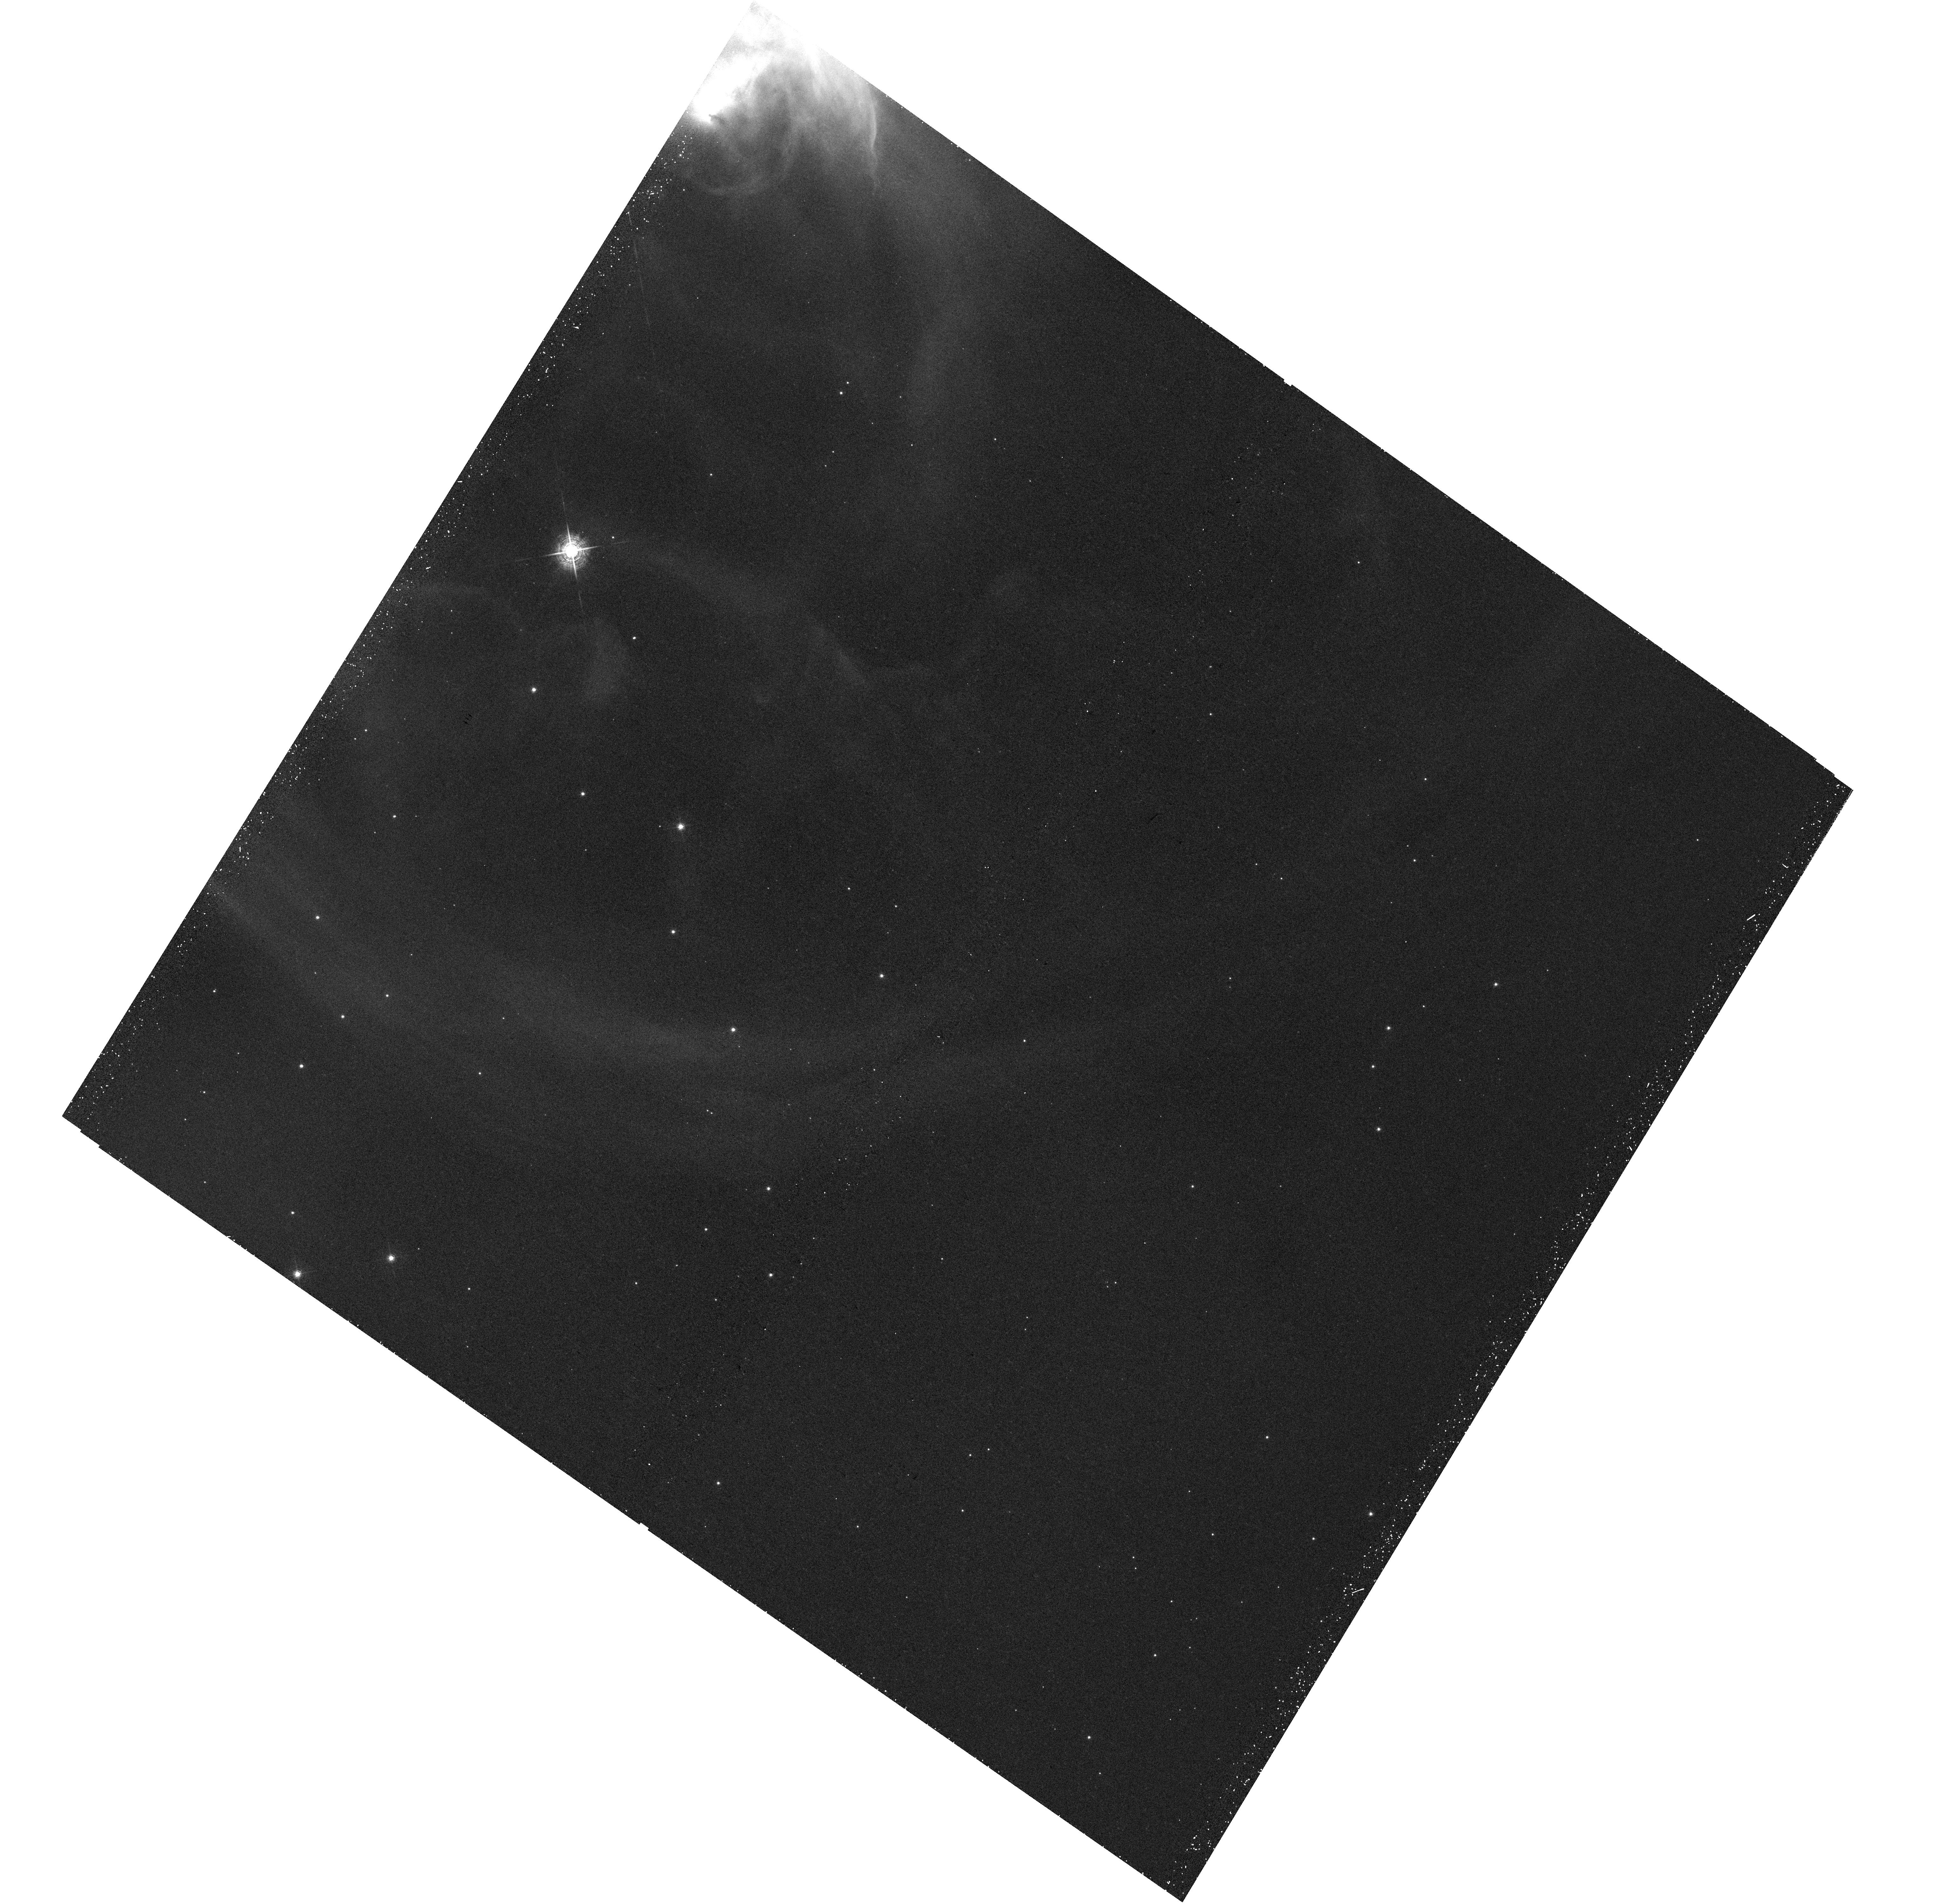
Target: NGC-7635
Instrument: WFC3/UVIS
Filter: F502N
Exposure: 32 min
Observation ID: hst_14471_01_wfc3_uvis_f502n_id3b01

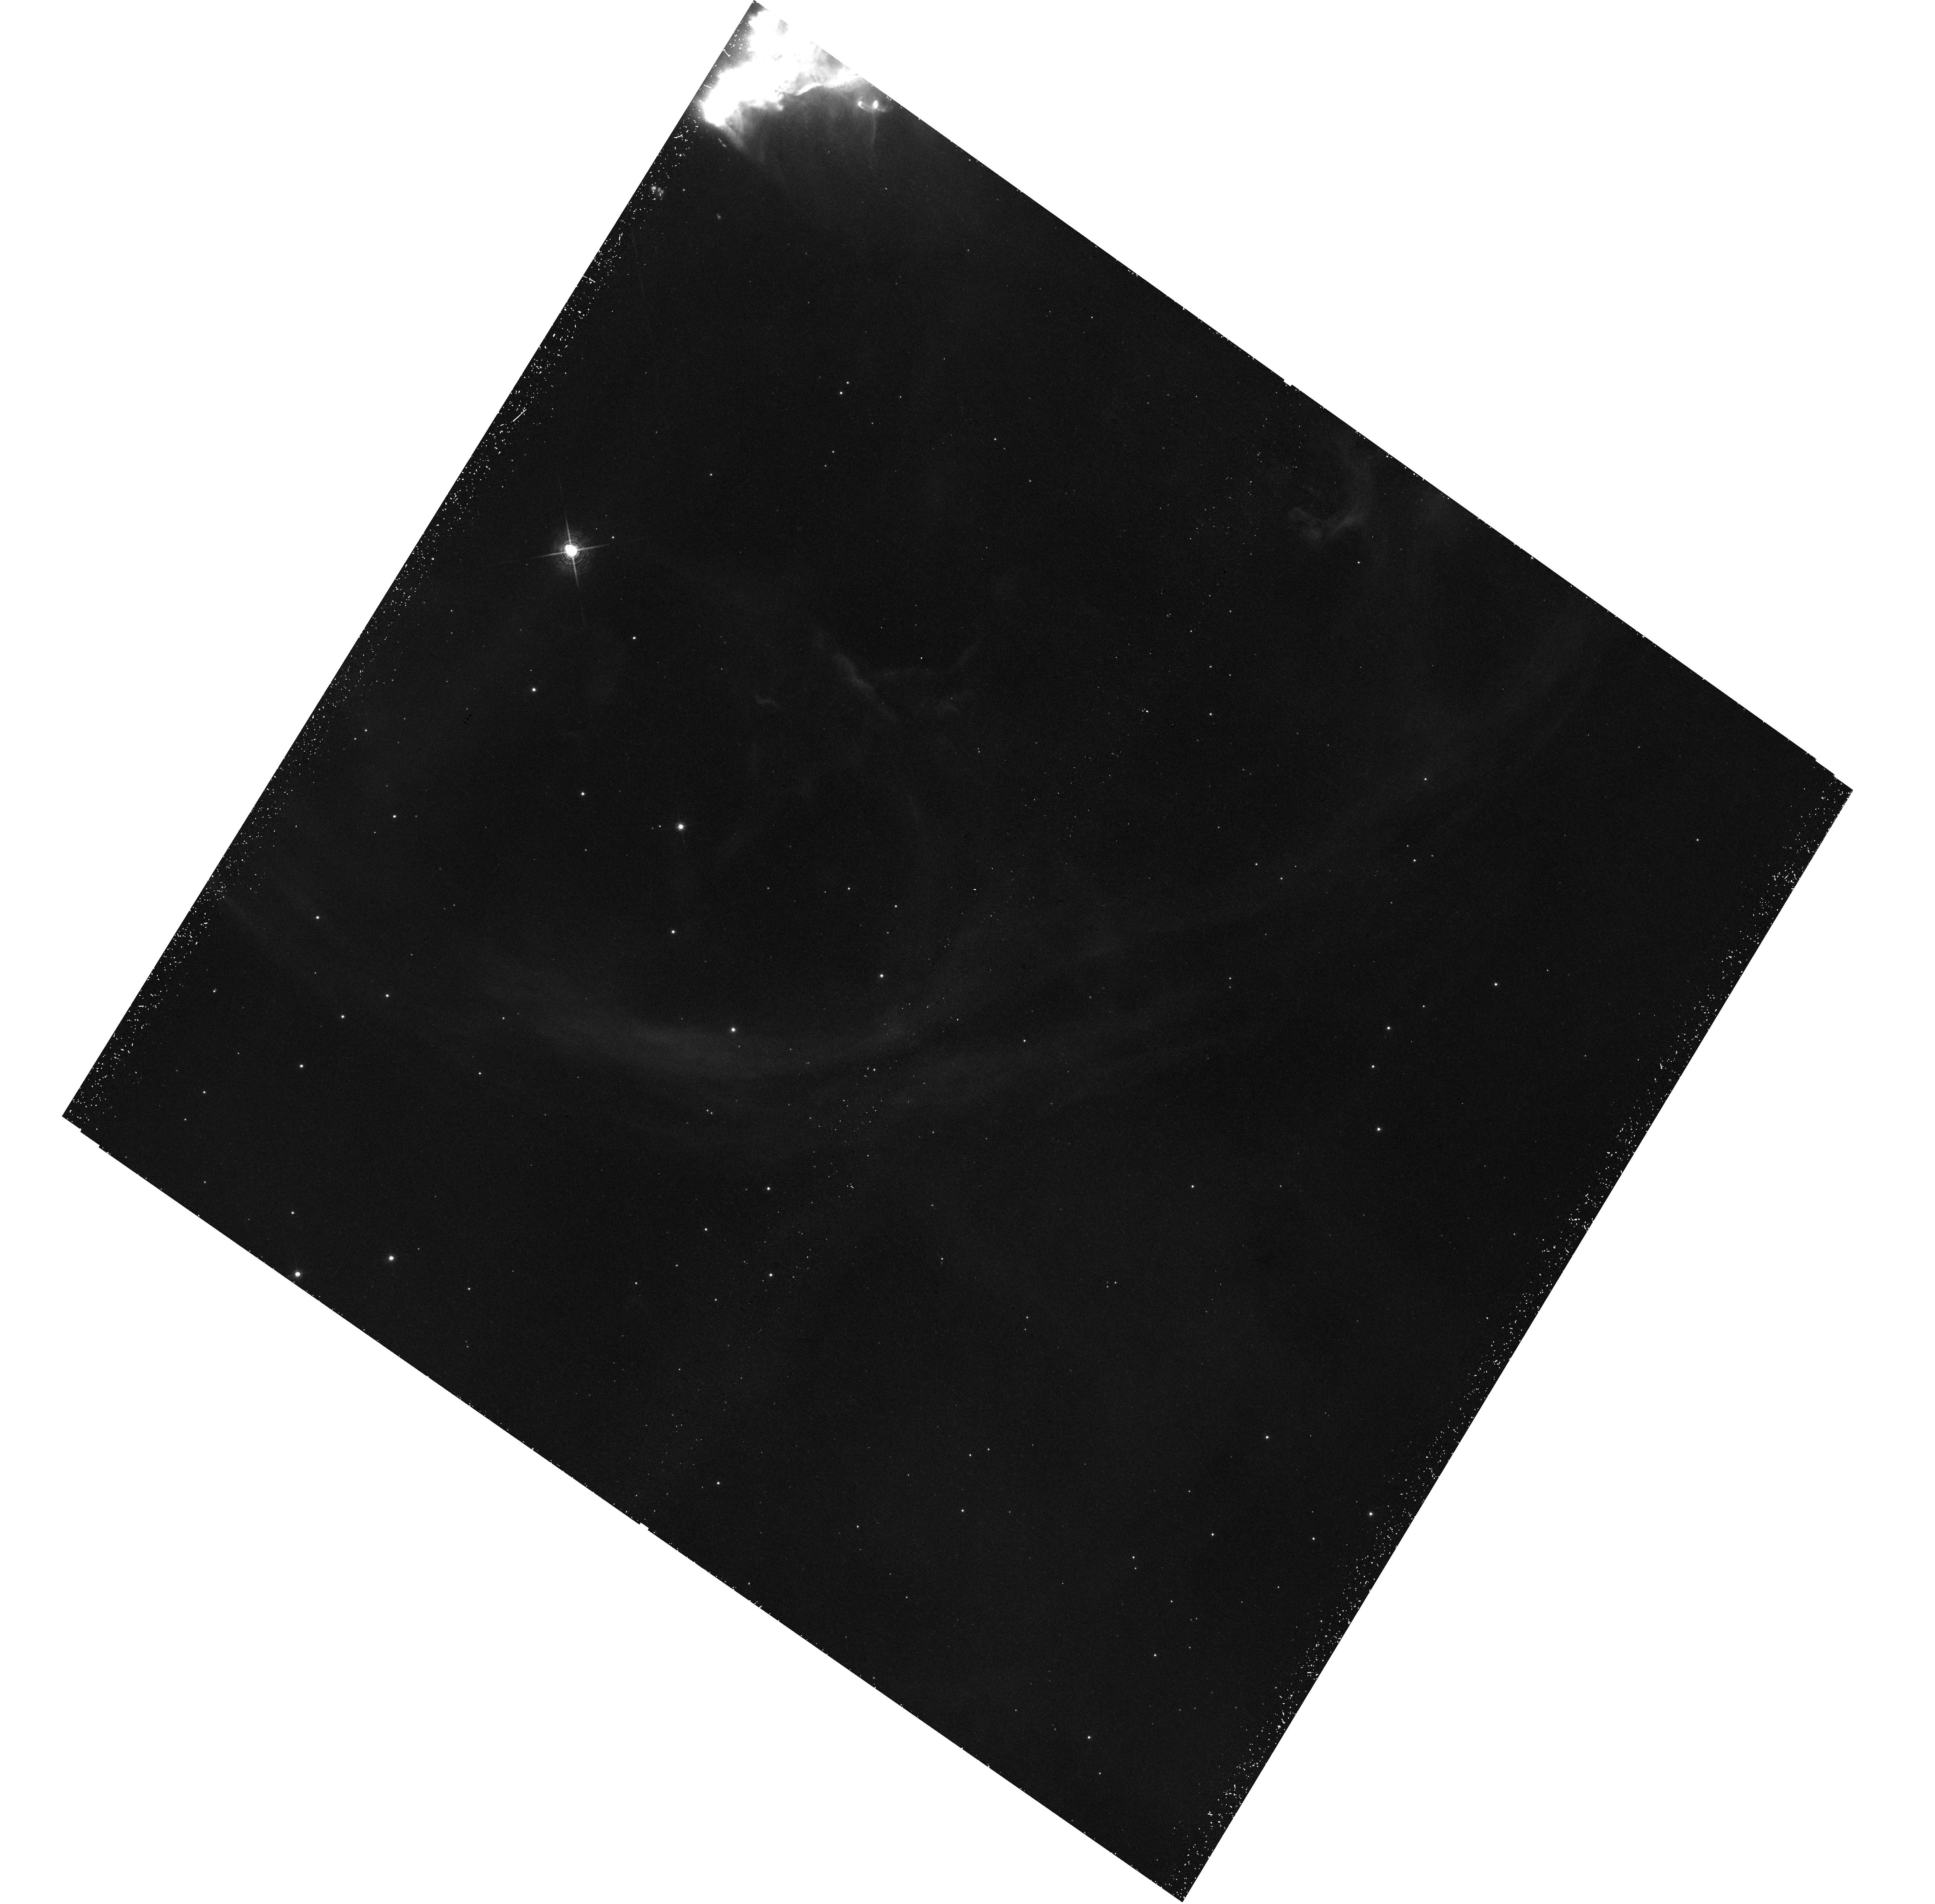
Target: NGC-7635
Instrument: WFC3/UVIS
Filter: F658N
Exposure: 1 h
Observation ID: hst_14471_01_wfc3_uvis_f658n_id3b01

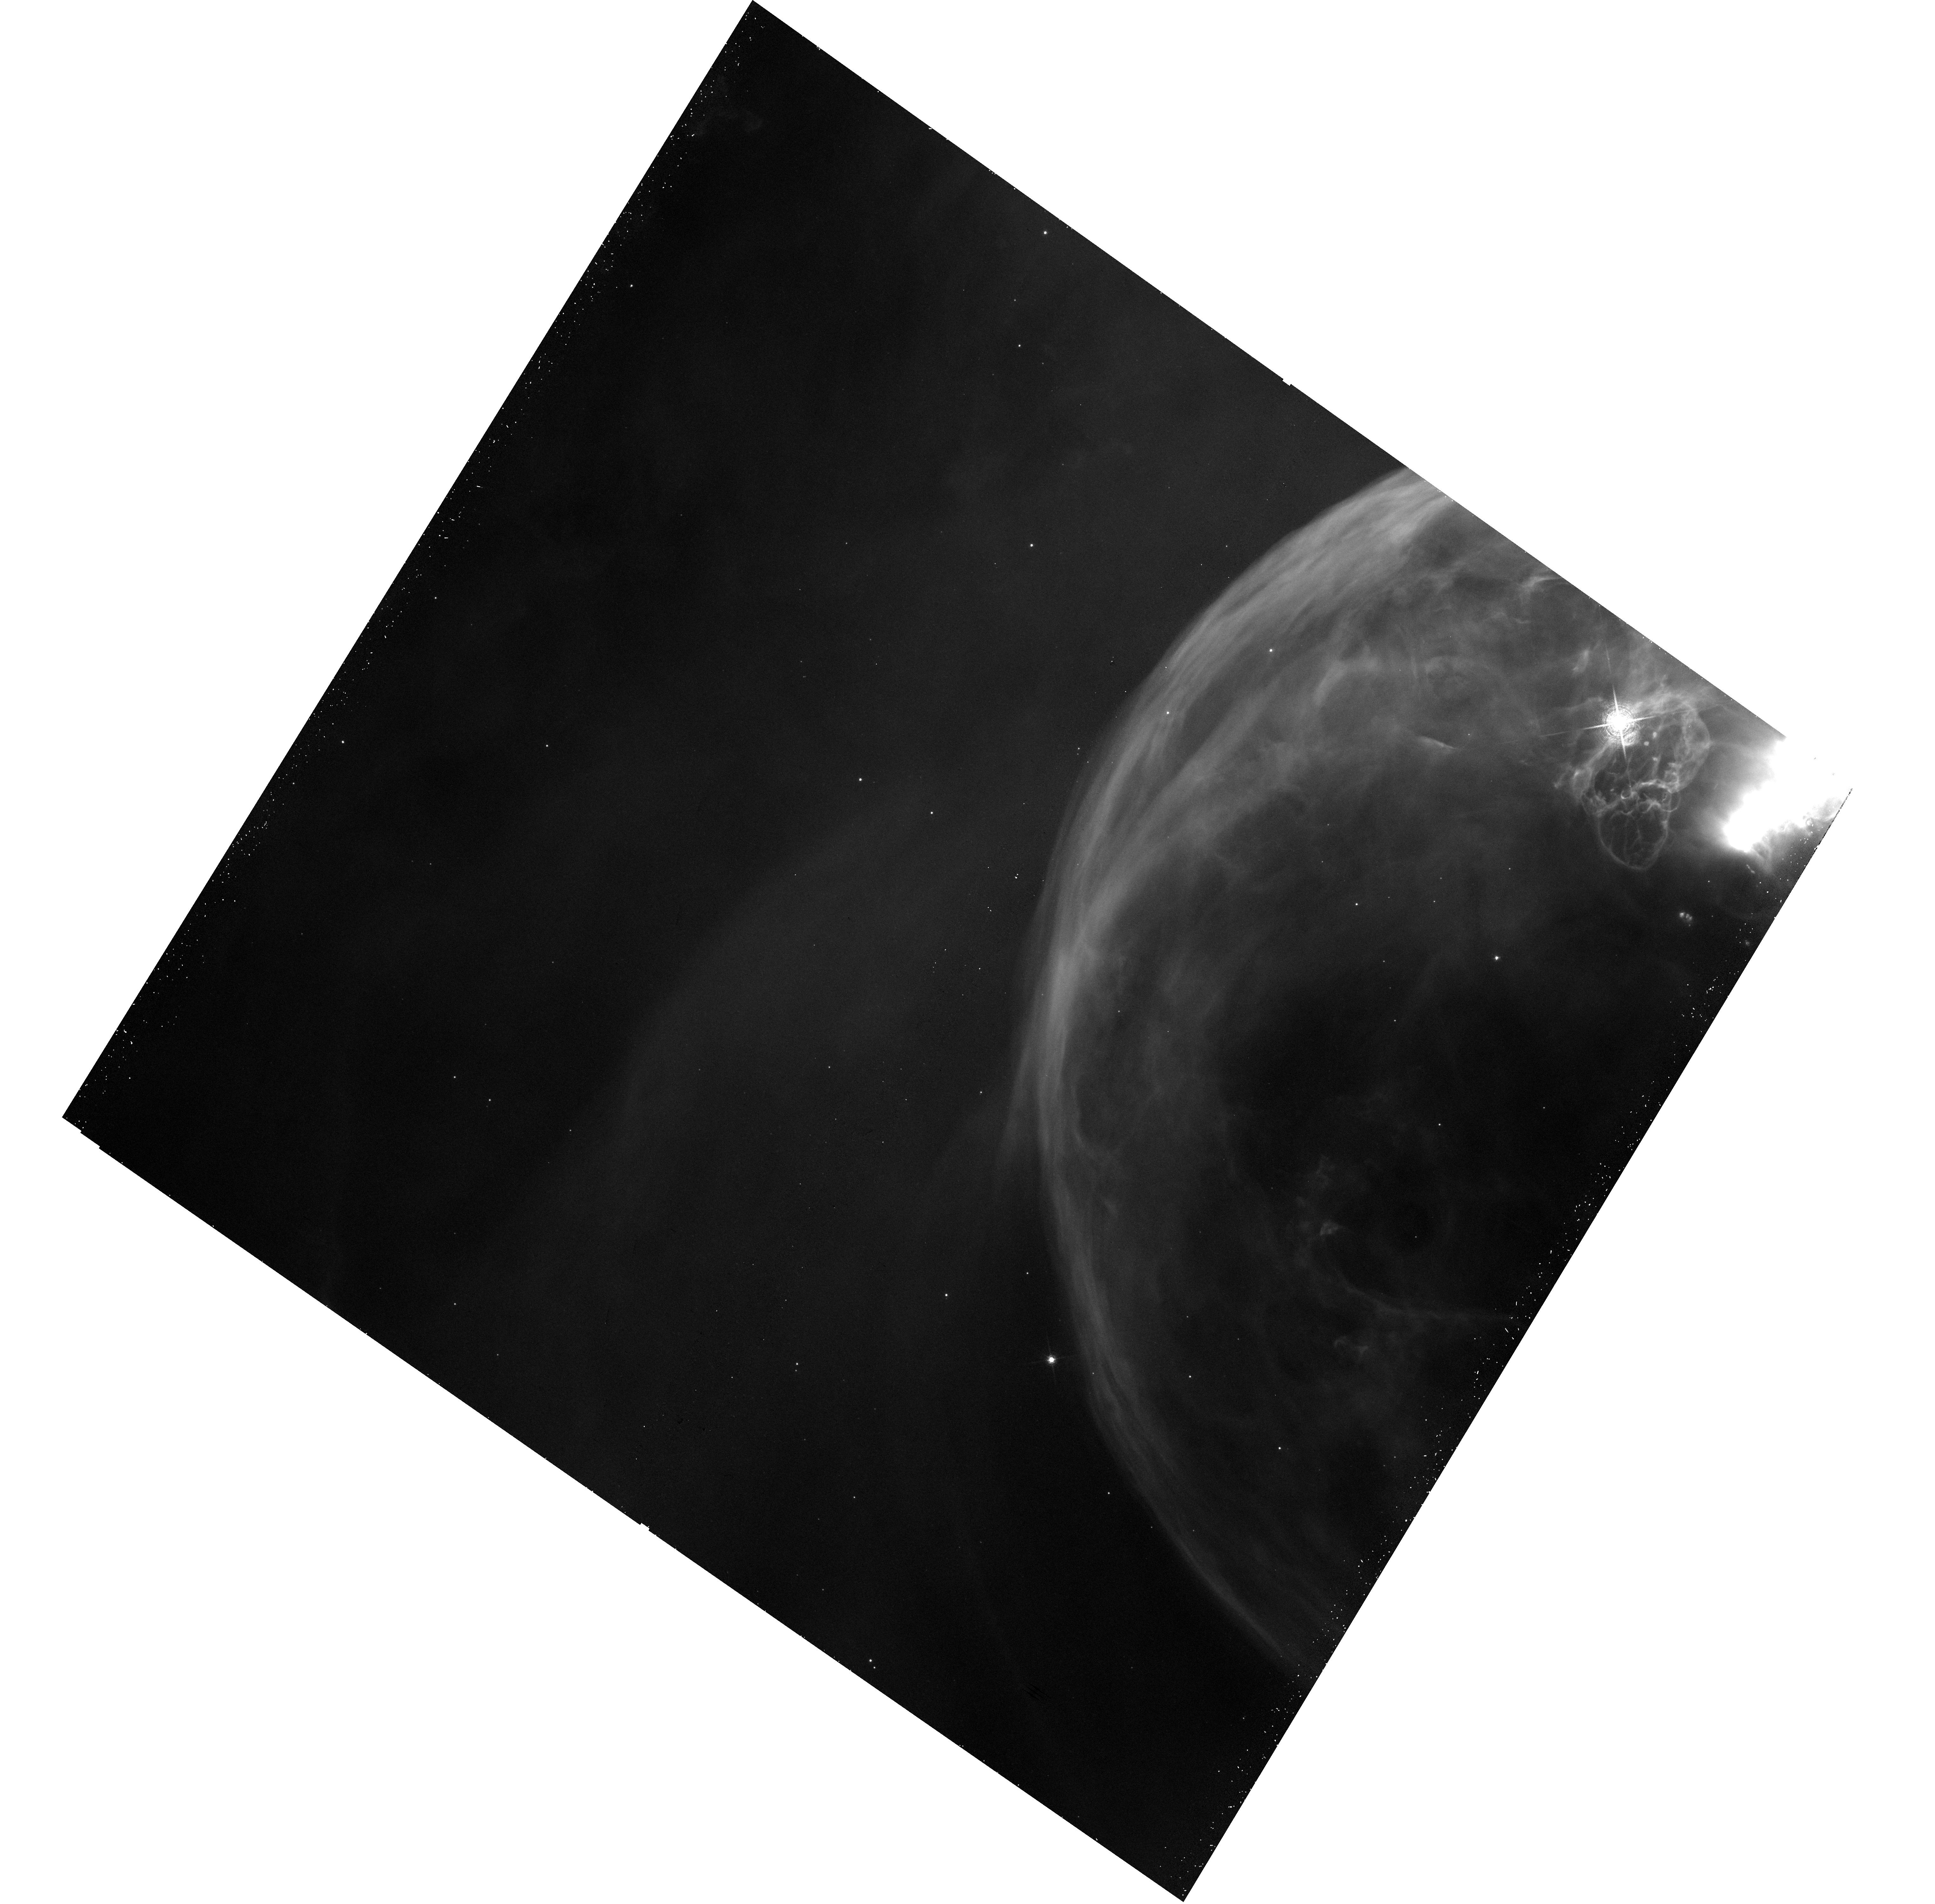
Target: NGC-7635
Instrument: WFC3/UVIS
Filter: F656N
Exposure: 25 min
Observation ID: hst_14471_03_wfc3_uvis_f656n_id3b03

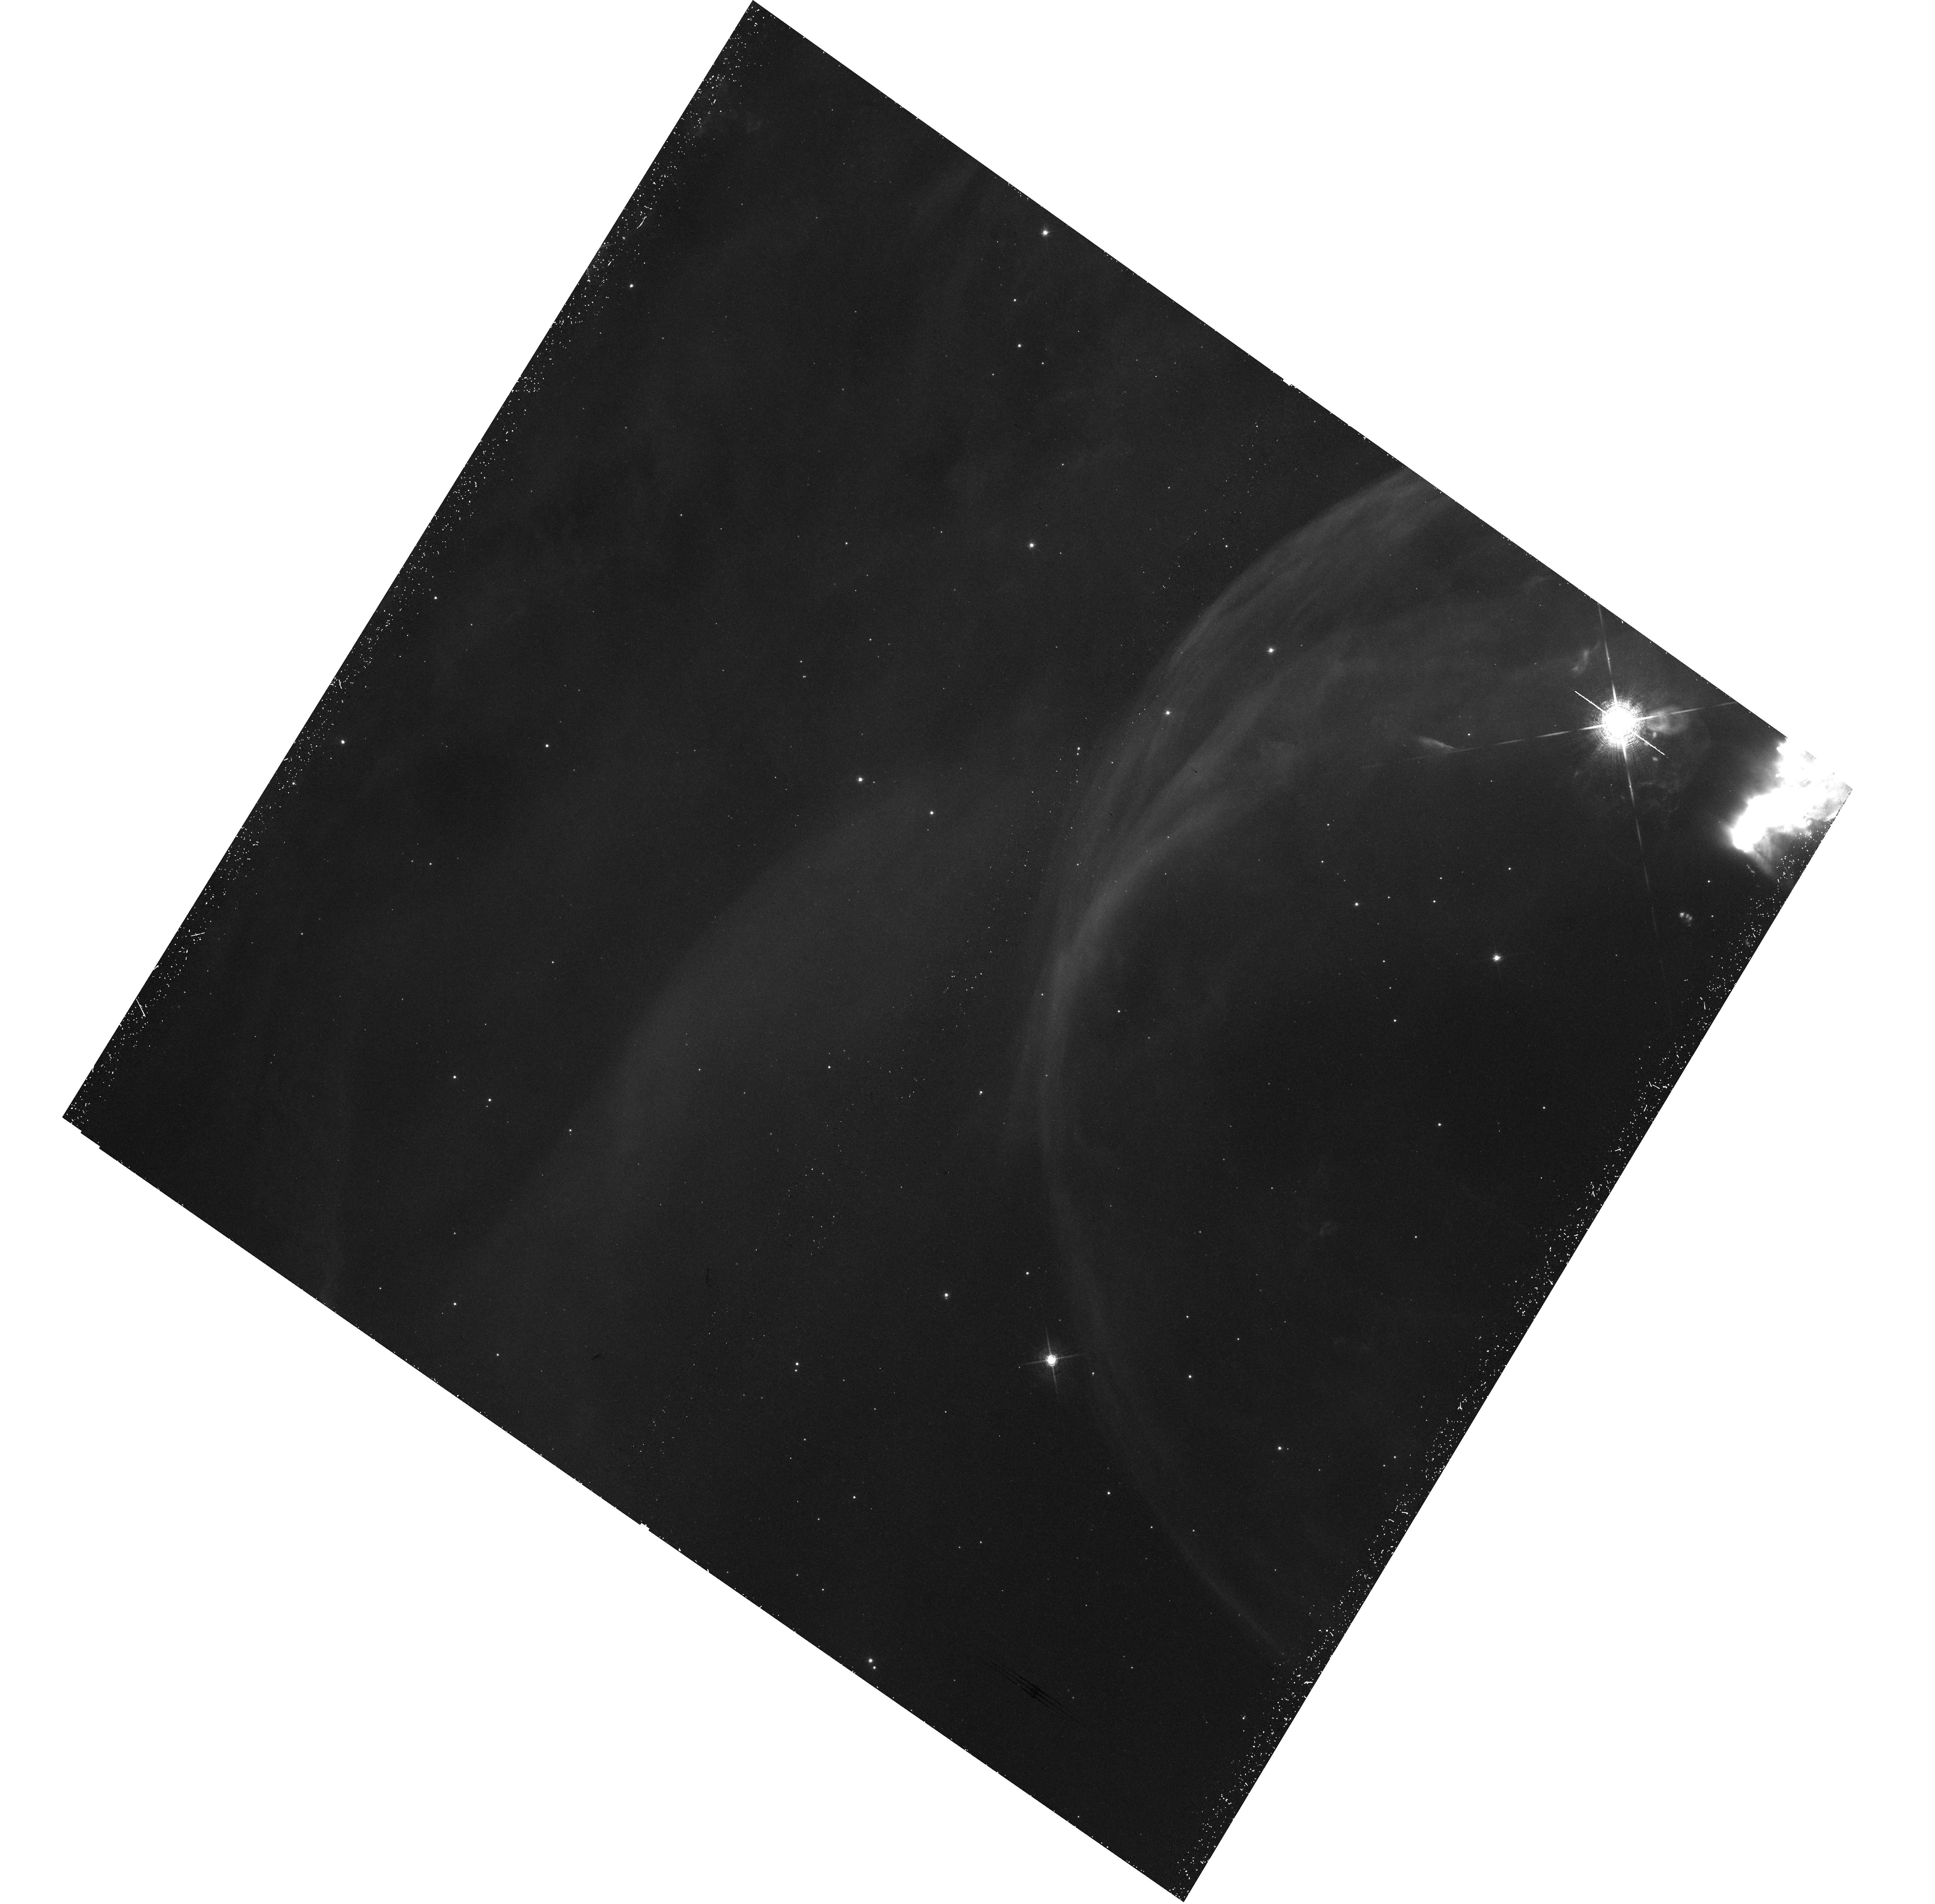
Target: NGC-7635
Instrument: WFC3/UVIS
Filter: F658N
Exposure: 1 h
Observation ID: hst_14471_03_wfc3_uvis_f658n_id3b03

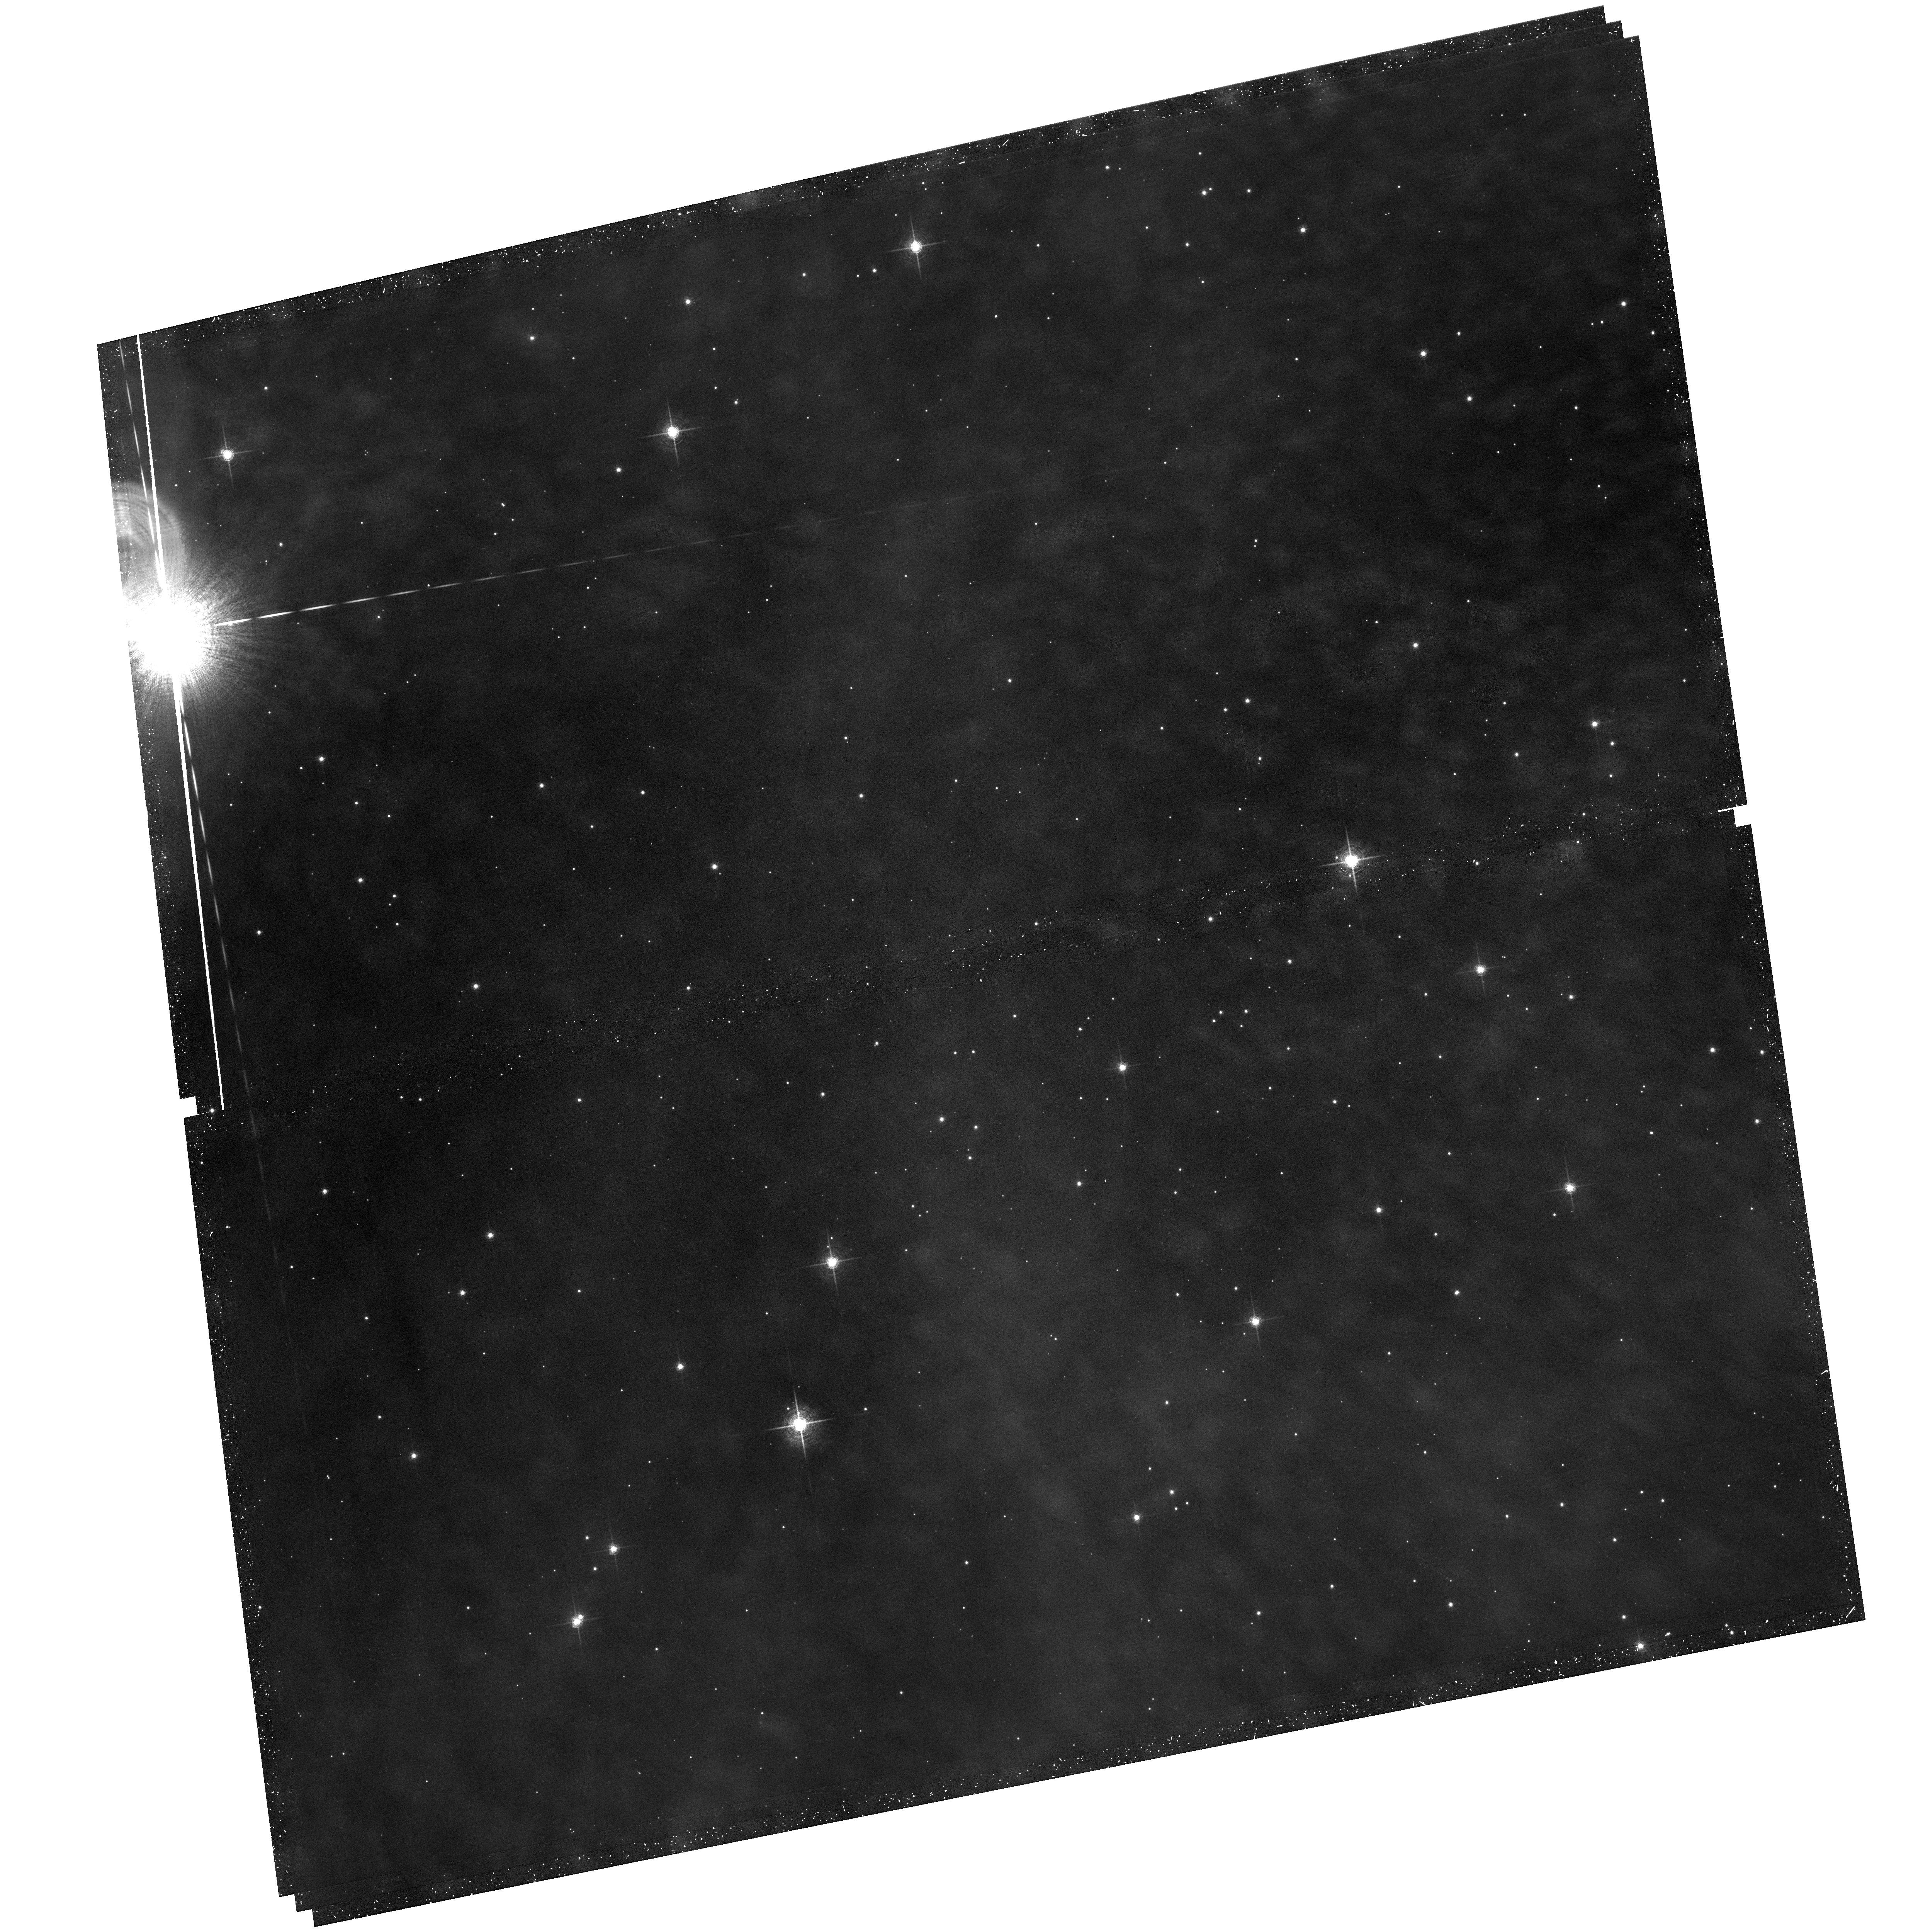
Target: NGC-7635
Instrument: ACS/WFC
Filter: F658N
Exposure: 58 min
Observation ID: hst_14471_02_acs_wfc_f658n_jd3b02

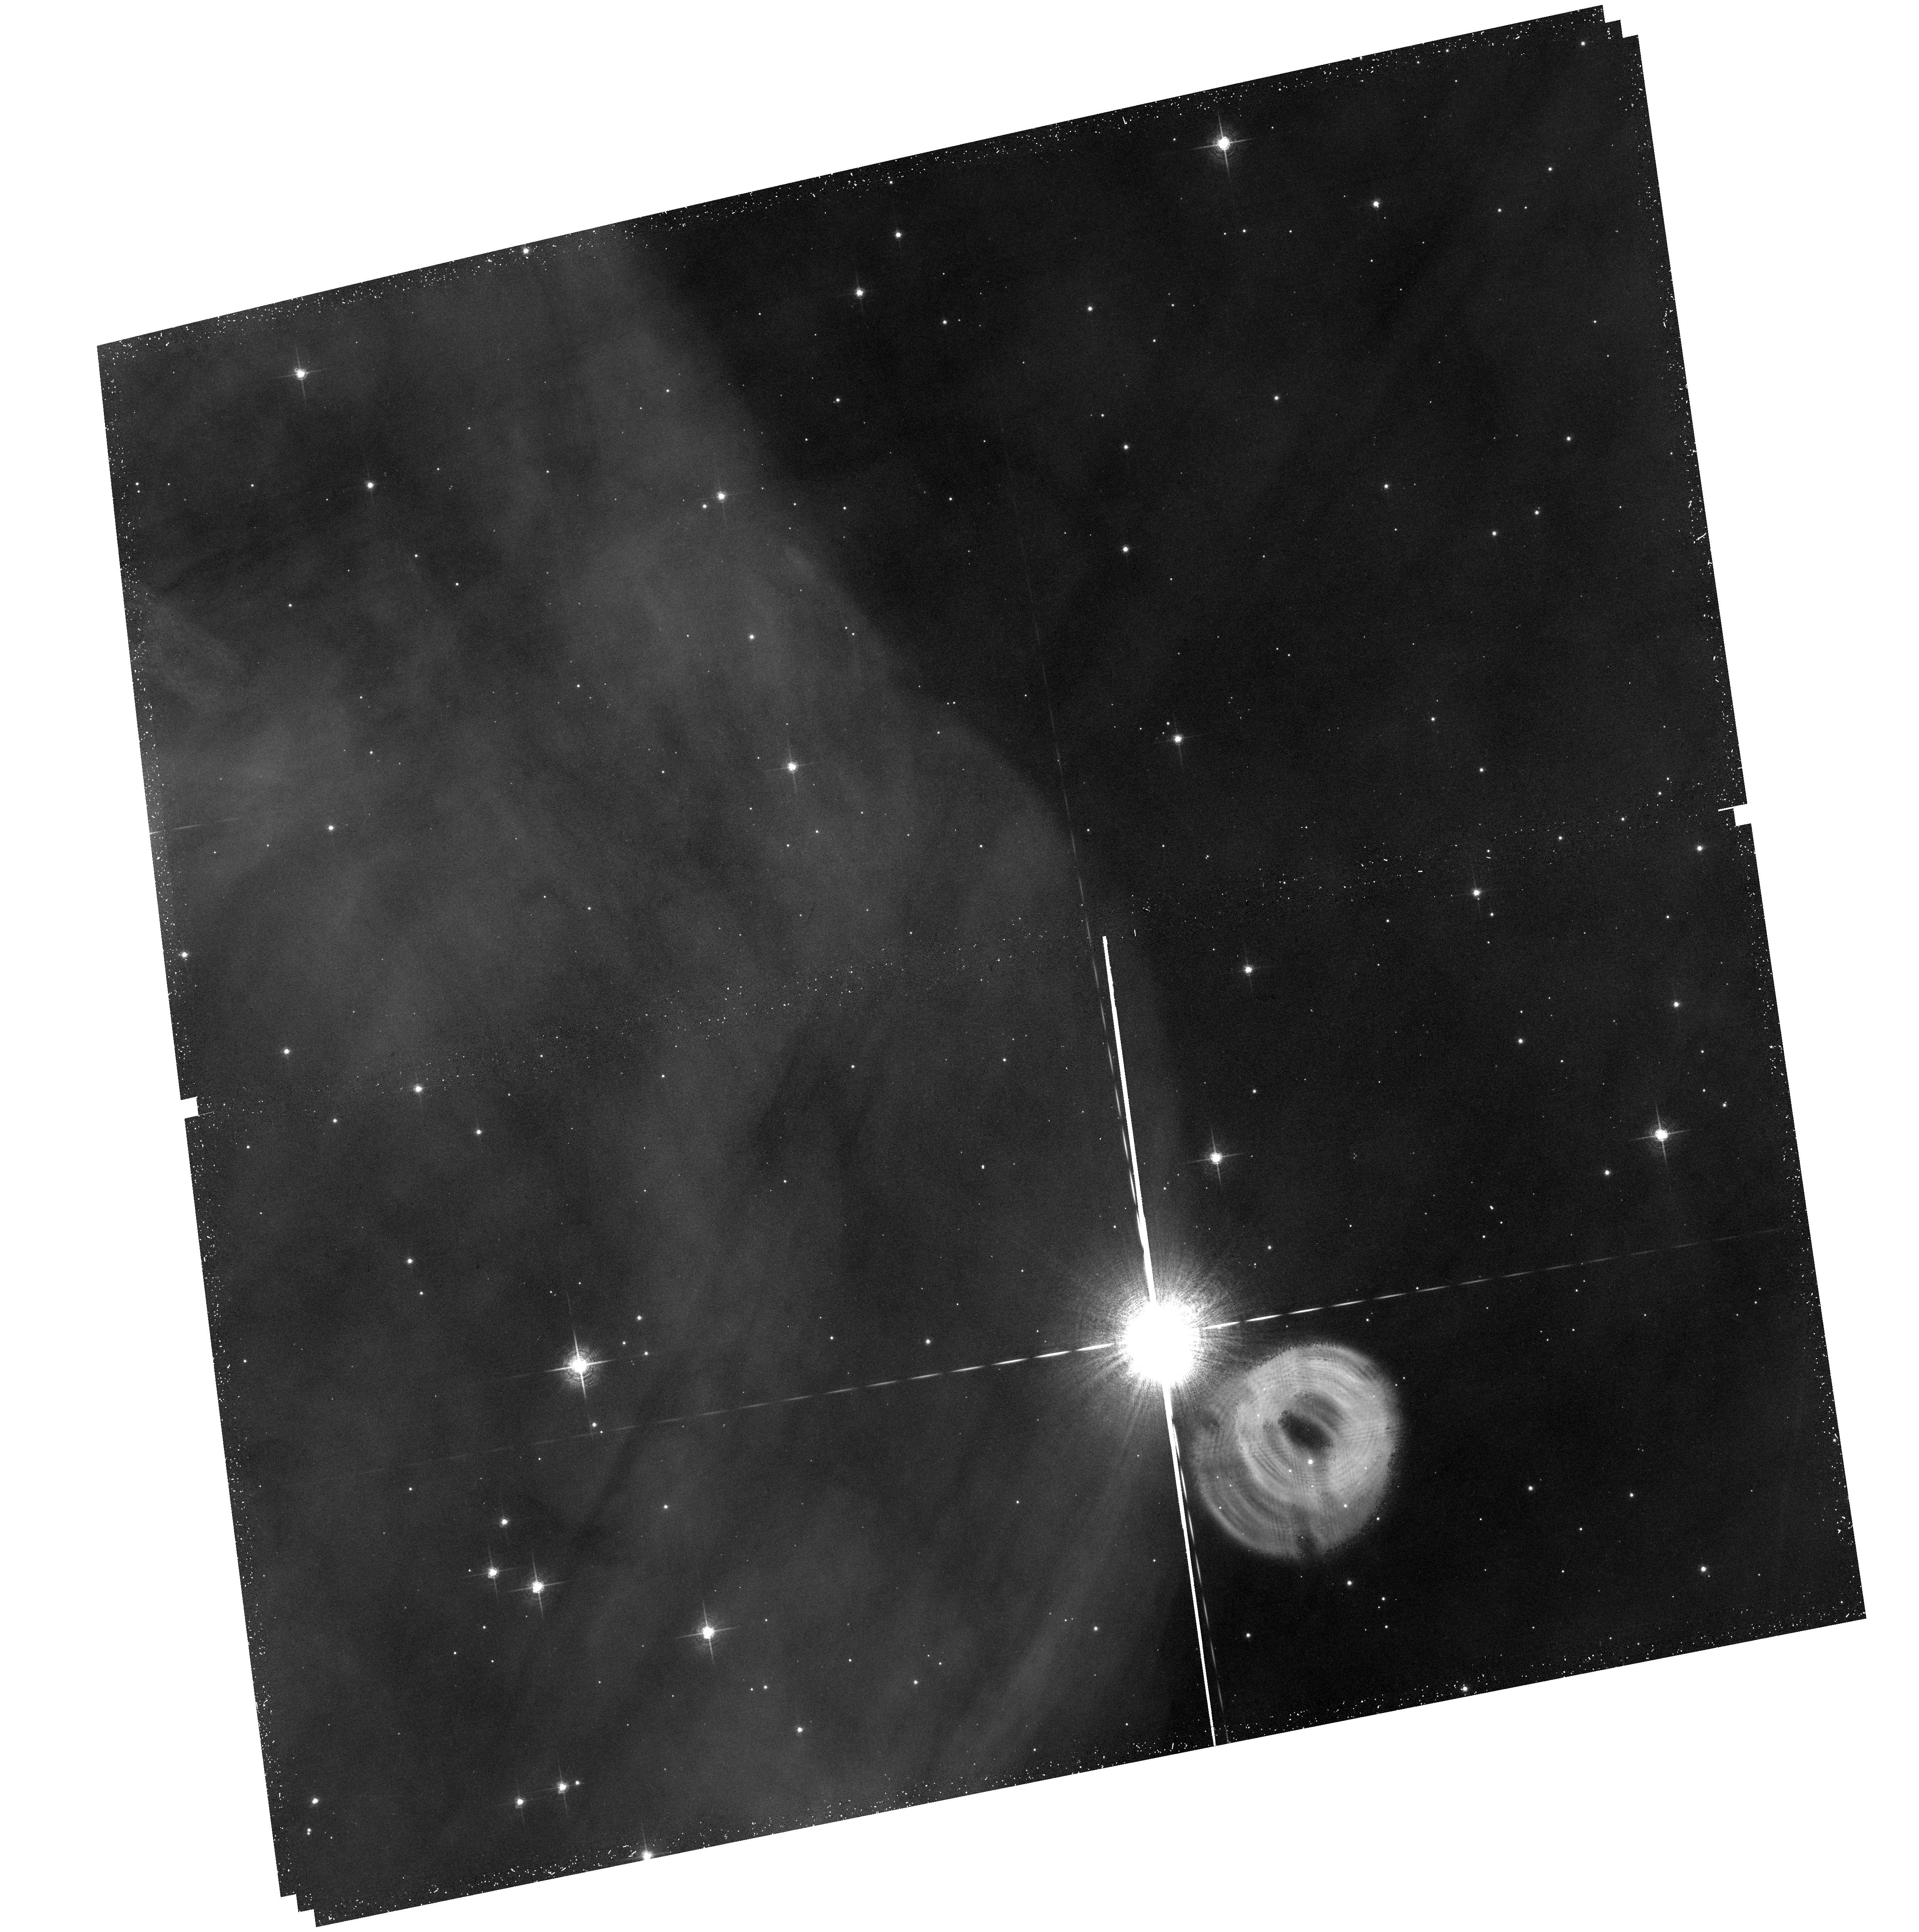
Target: NGC-7635
Instrument: ACS/WFC
Filter: F658N
Exposure: 58 min
Observation ID: hst_14471_04_acs_wfc_f658n_jd3b04

Hubble Heritage 2016 (PI: Levay, Zolt)

We propose new observations for the Hubble Heritage project in cycle 23. We have identified a new target that will be used to produce high-quality, high-impact images that ensure continued public support for the Hubble mission. This proposal is submitted to the cycle 23 DD program to provide new images that will be obtained and released over the coming year. Our continuing ability to do science with HST and our hopes for JWST depend crucially on public support generated by our continuing commitment to sharing new images with the public.